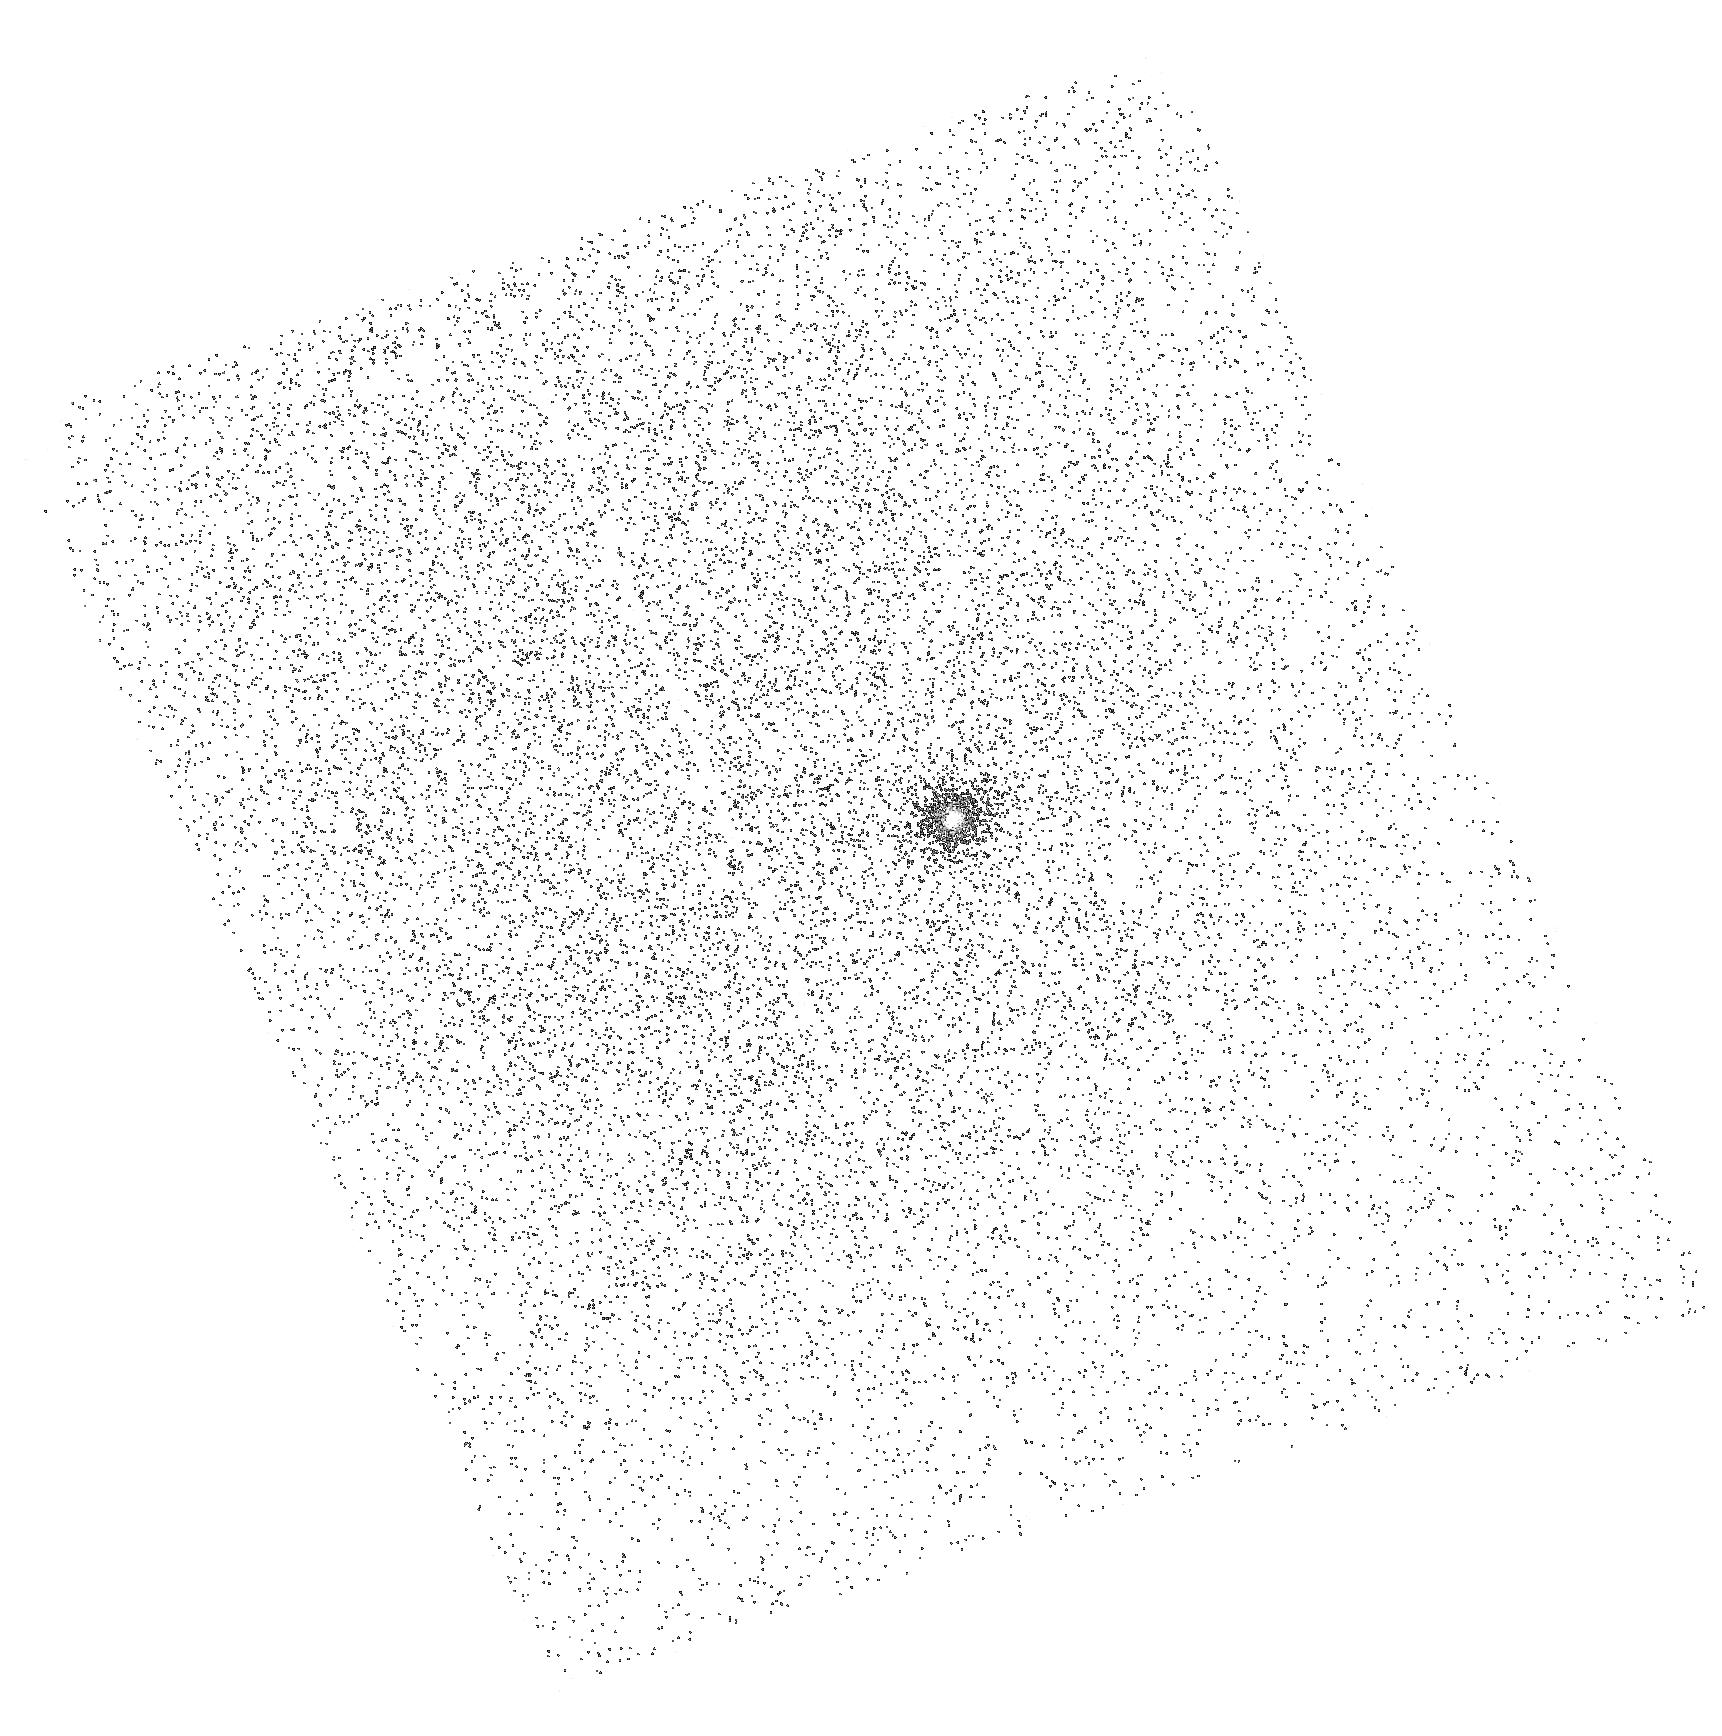
Target: T-8. Instrument: ACS/SBC. Filter: F140LP. Exposure: 4 min. Observation ID: hst_11145_03_acs_sbc_f140lp_ja1703

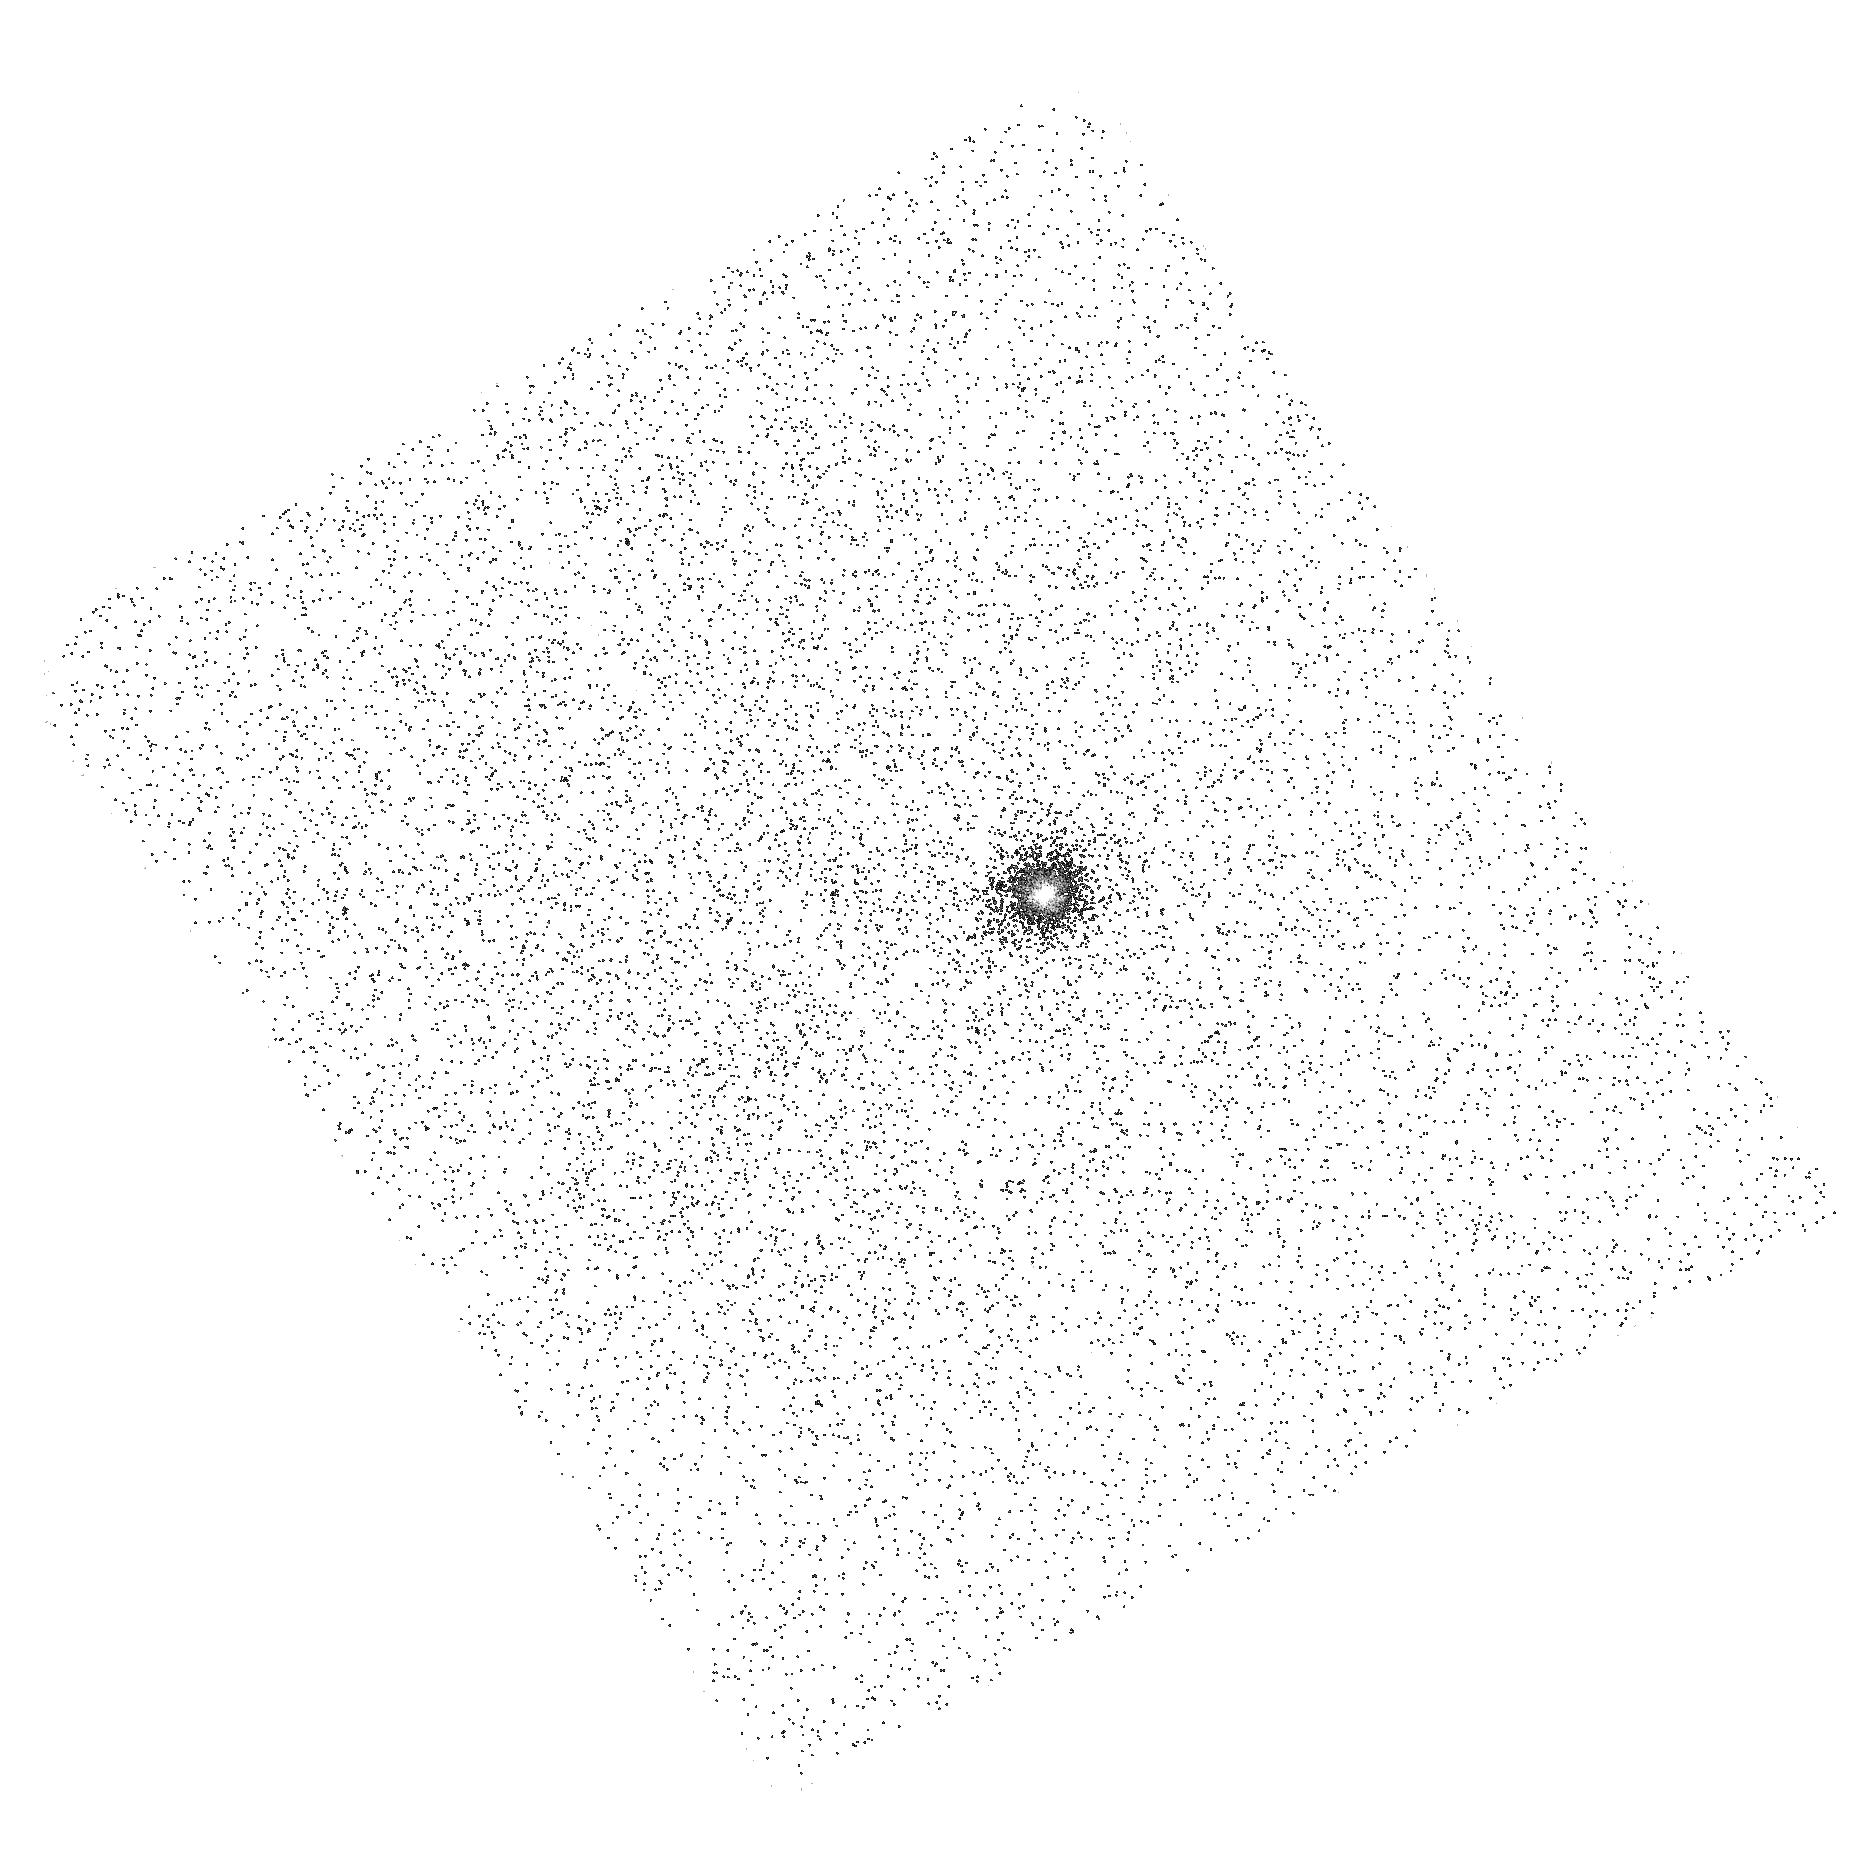
Target: T-56. Instrument: ACS/SBC. Filter: F140LP. Exposure: 4 min. Observation ID: hst_11145_12_acs_sbc_f140lp_ja1712

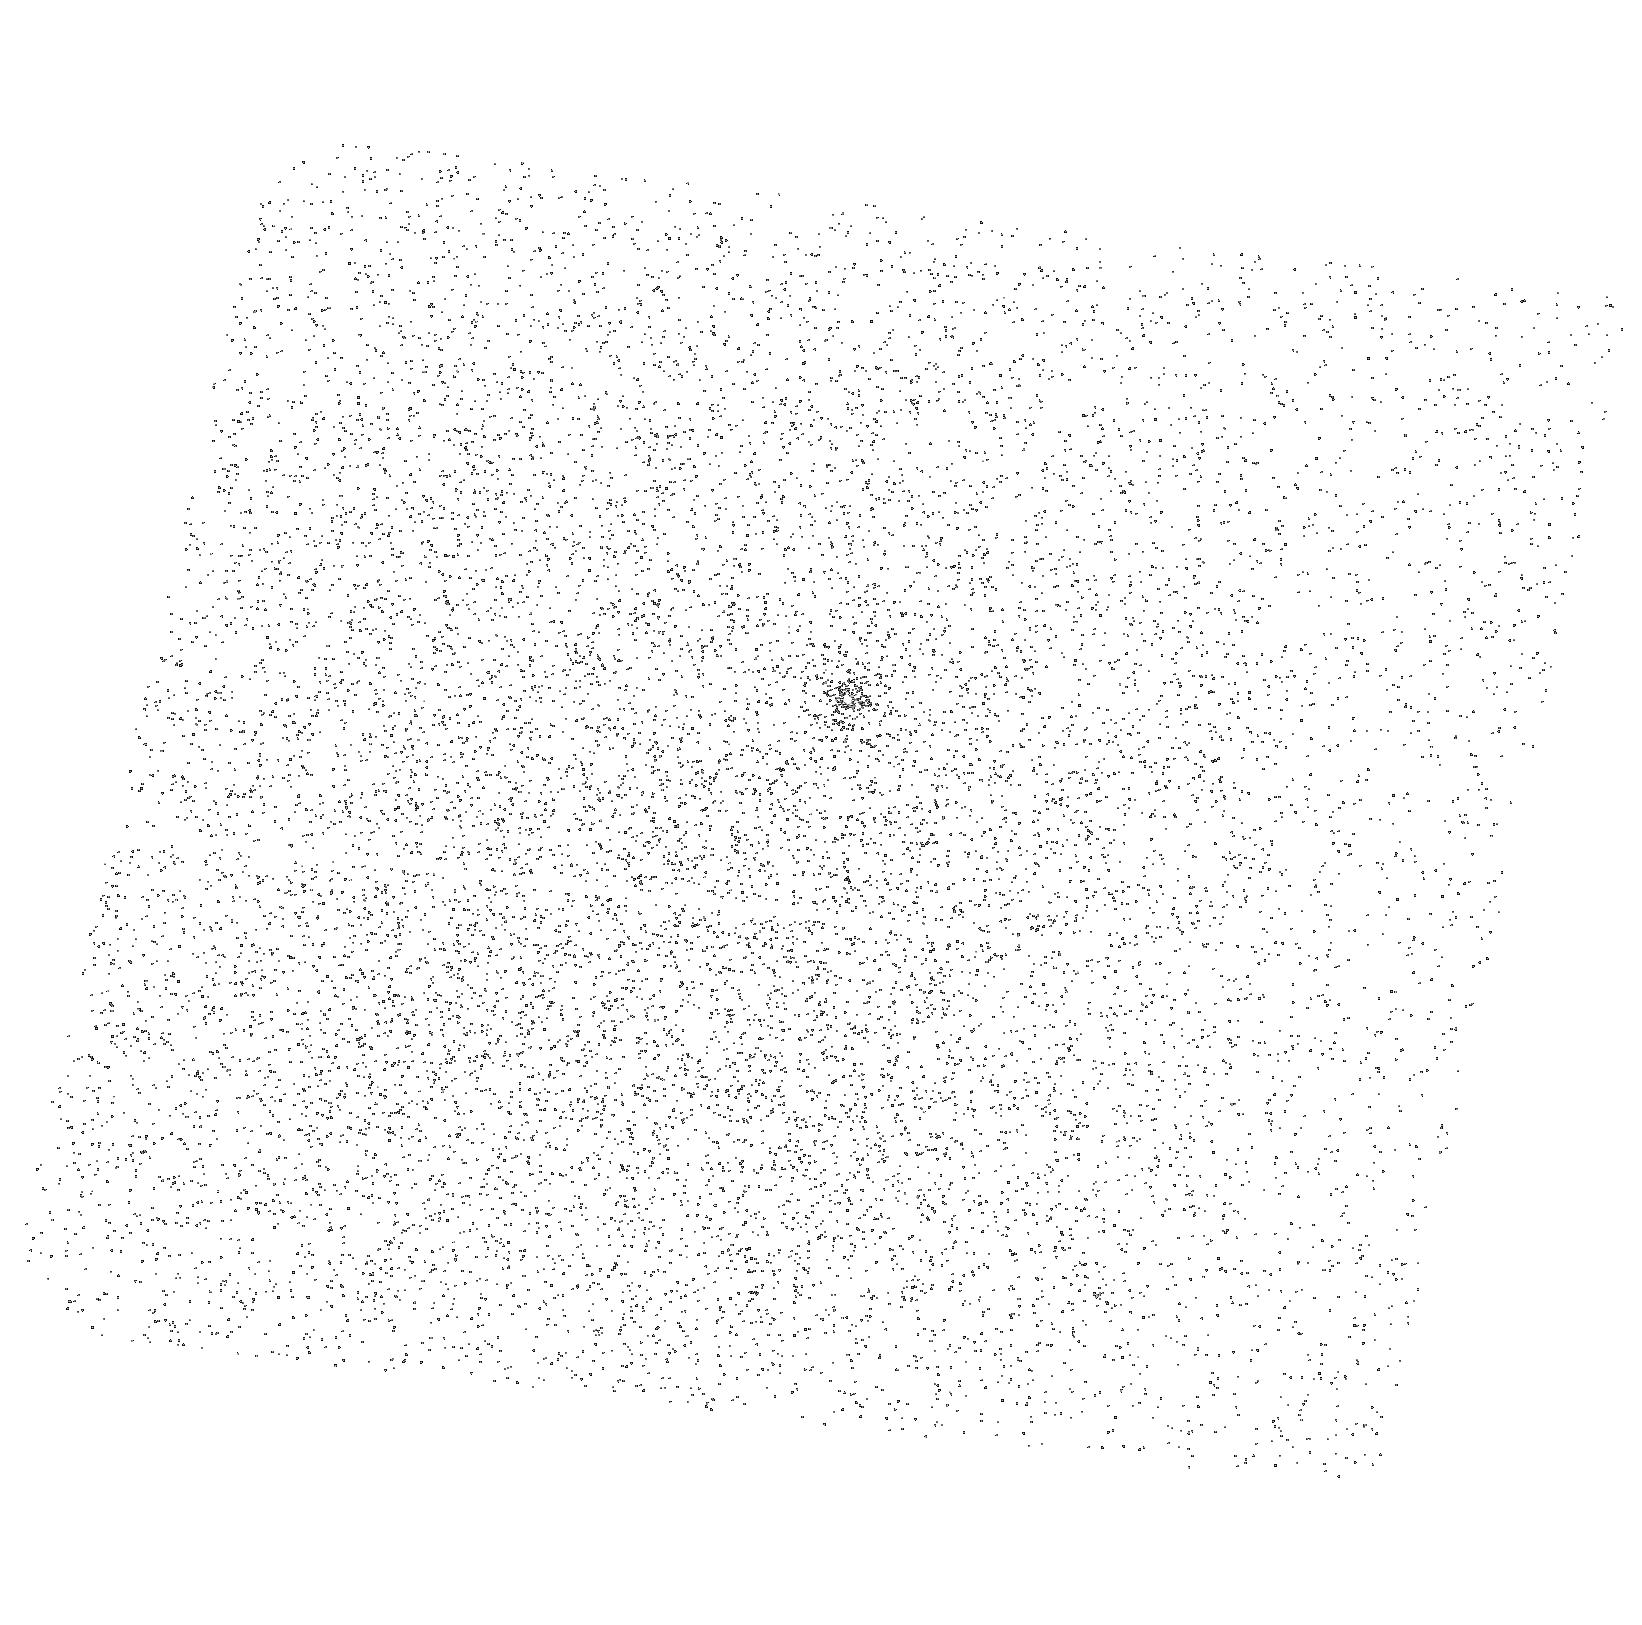
Target: T-54. Instrument: ACS/SBC. Filter: F140LP. Exposure: 4 min. Observation ID: hst_11145_02_acs_sbc_f140lp_ja1702

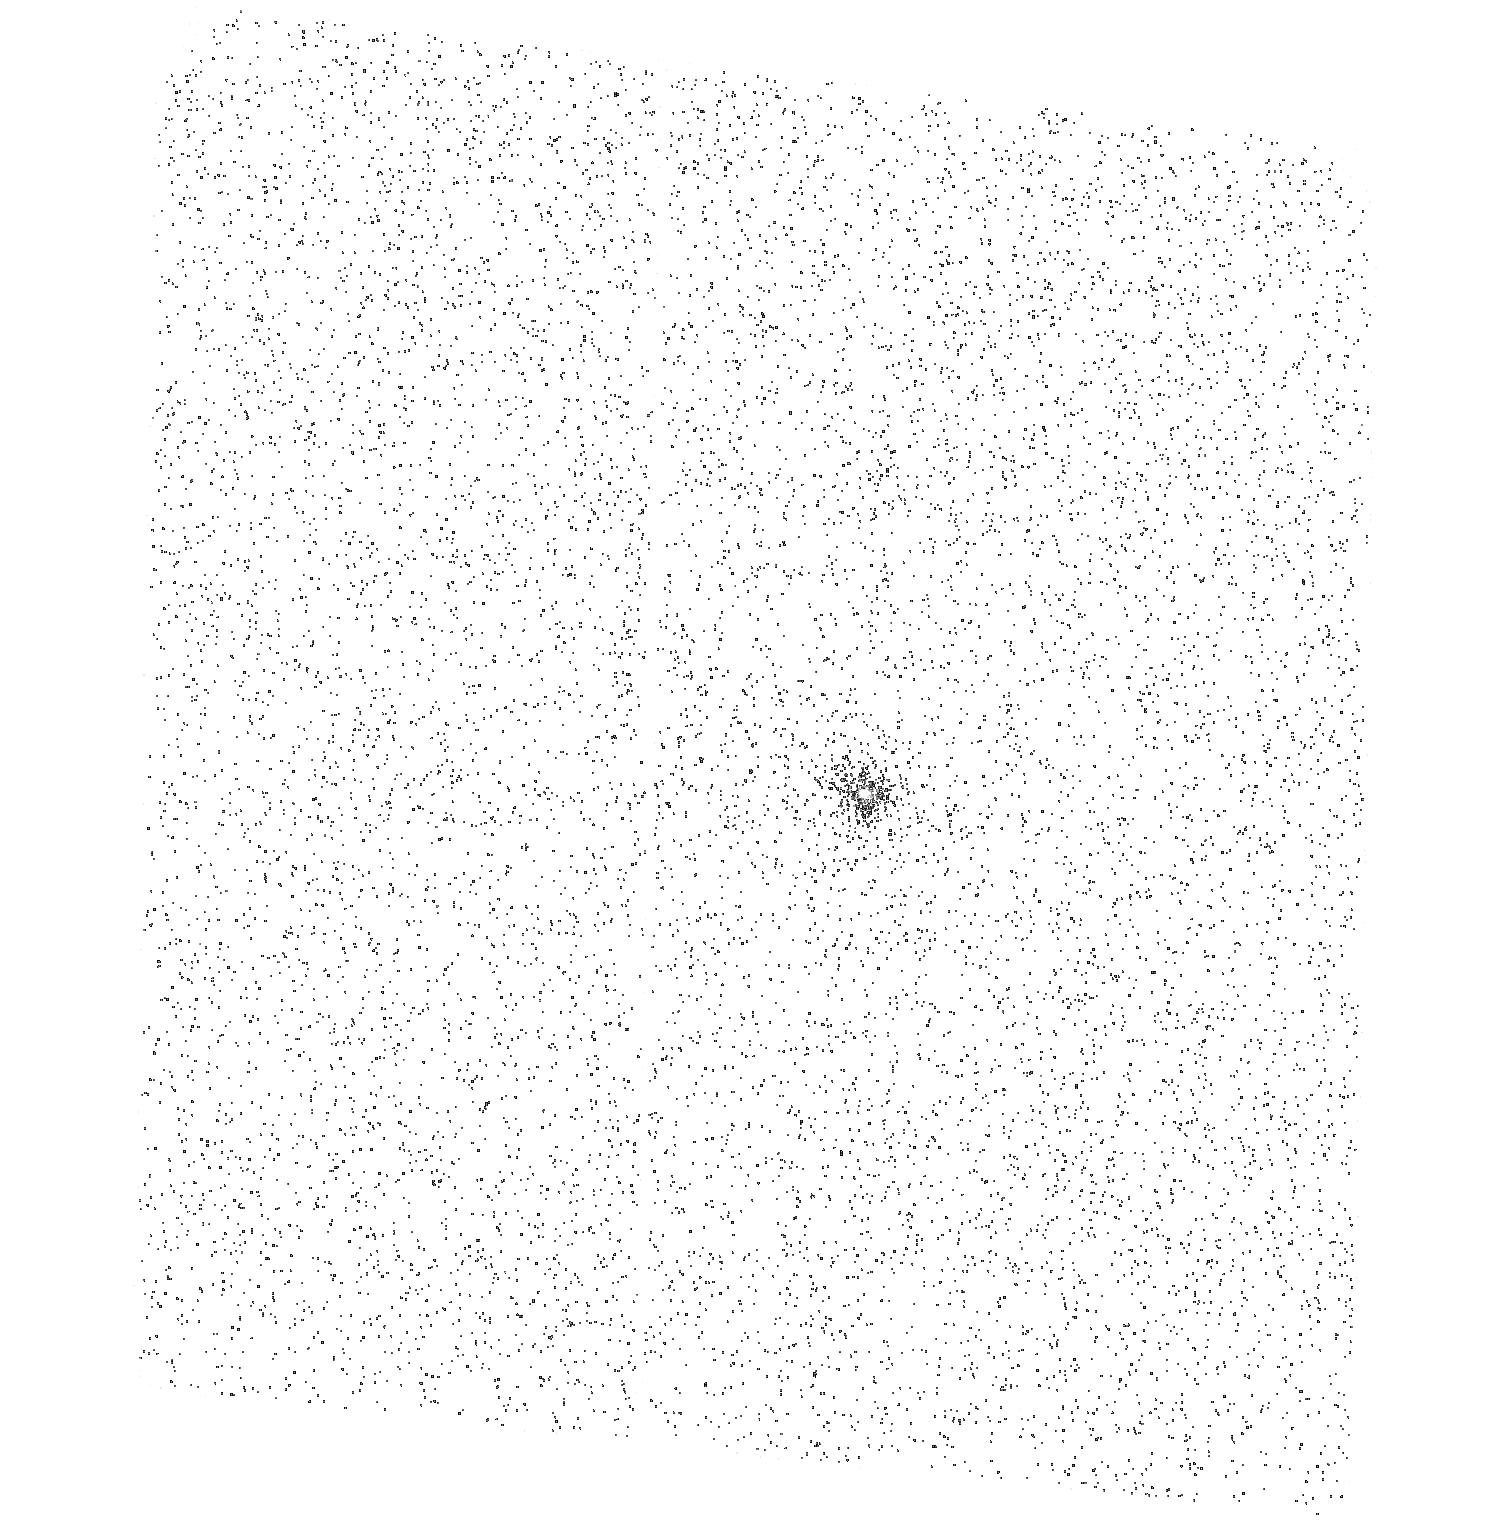
Target: V-BF-CHA. Instrument: ACS/SBC. Filter: F140LP. Exposure: 4 min. Observation ID: hst_11145_06_acs_sbc_f140lp_ja1706

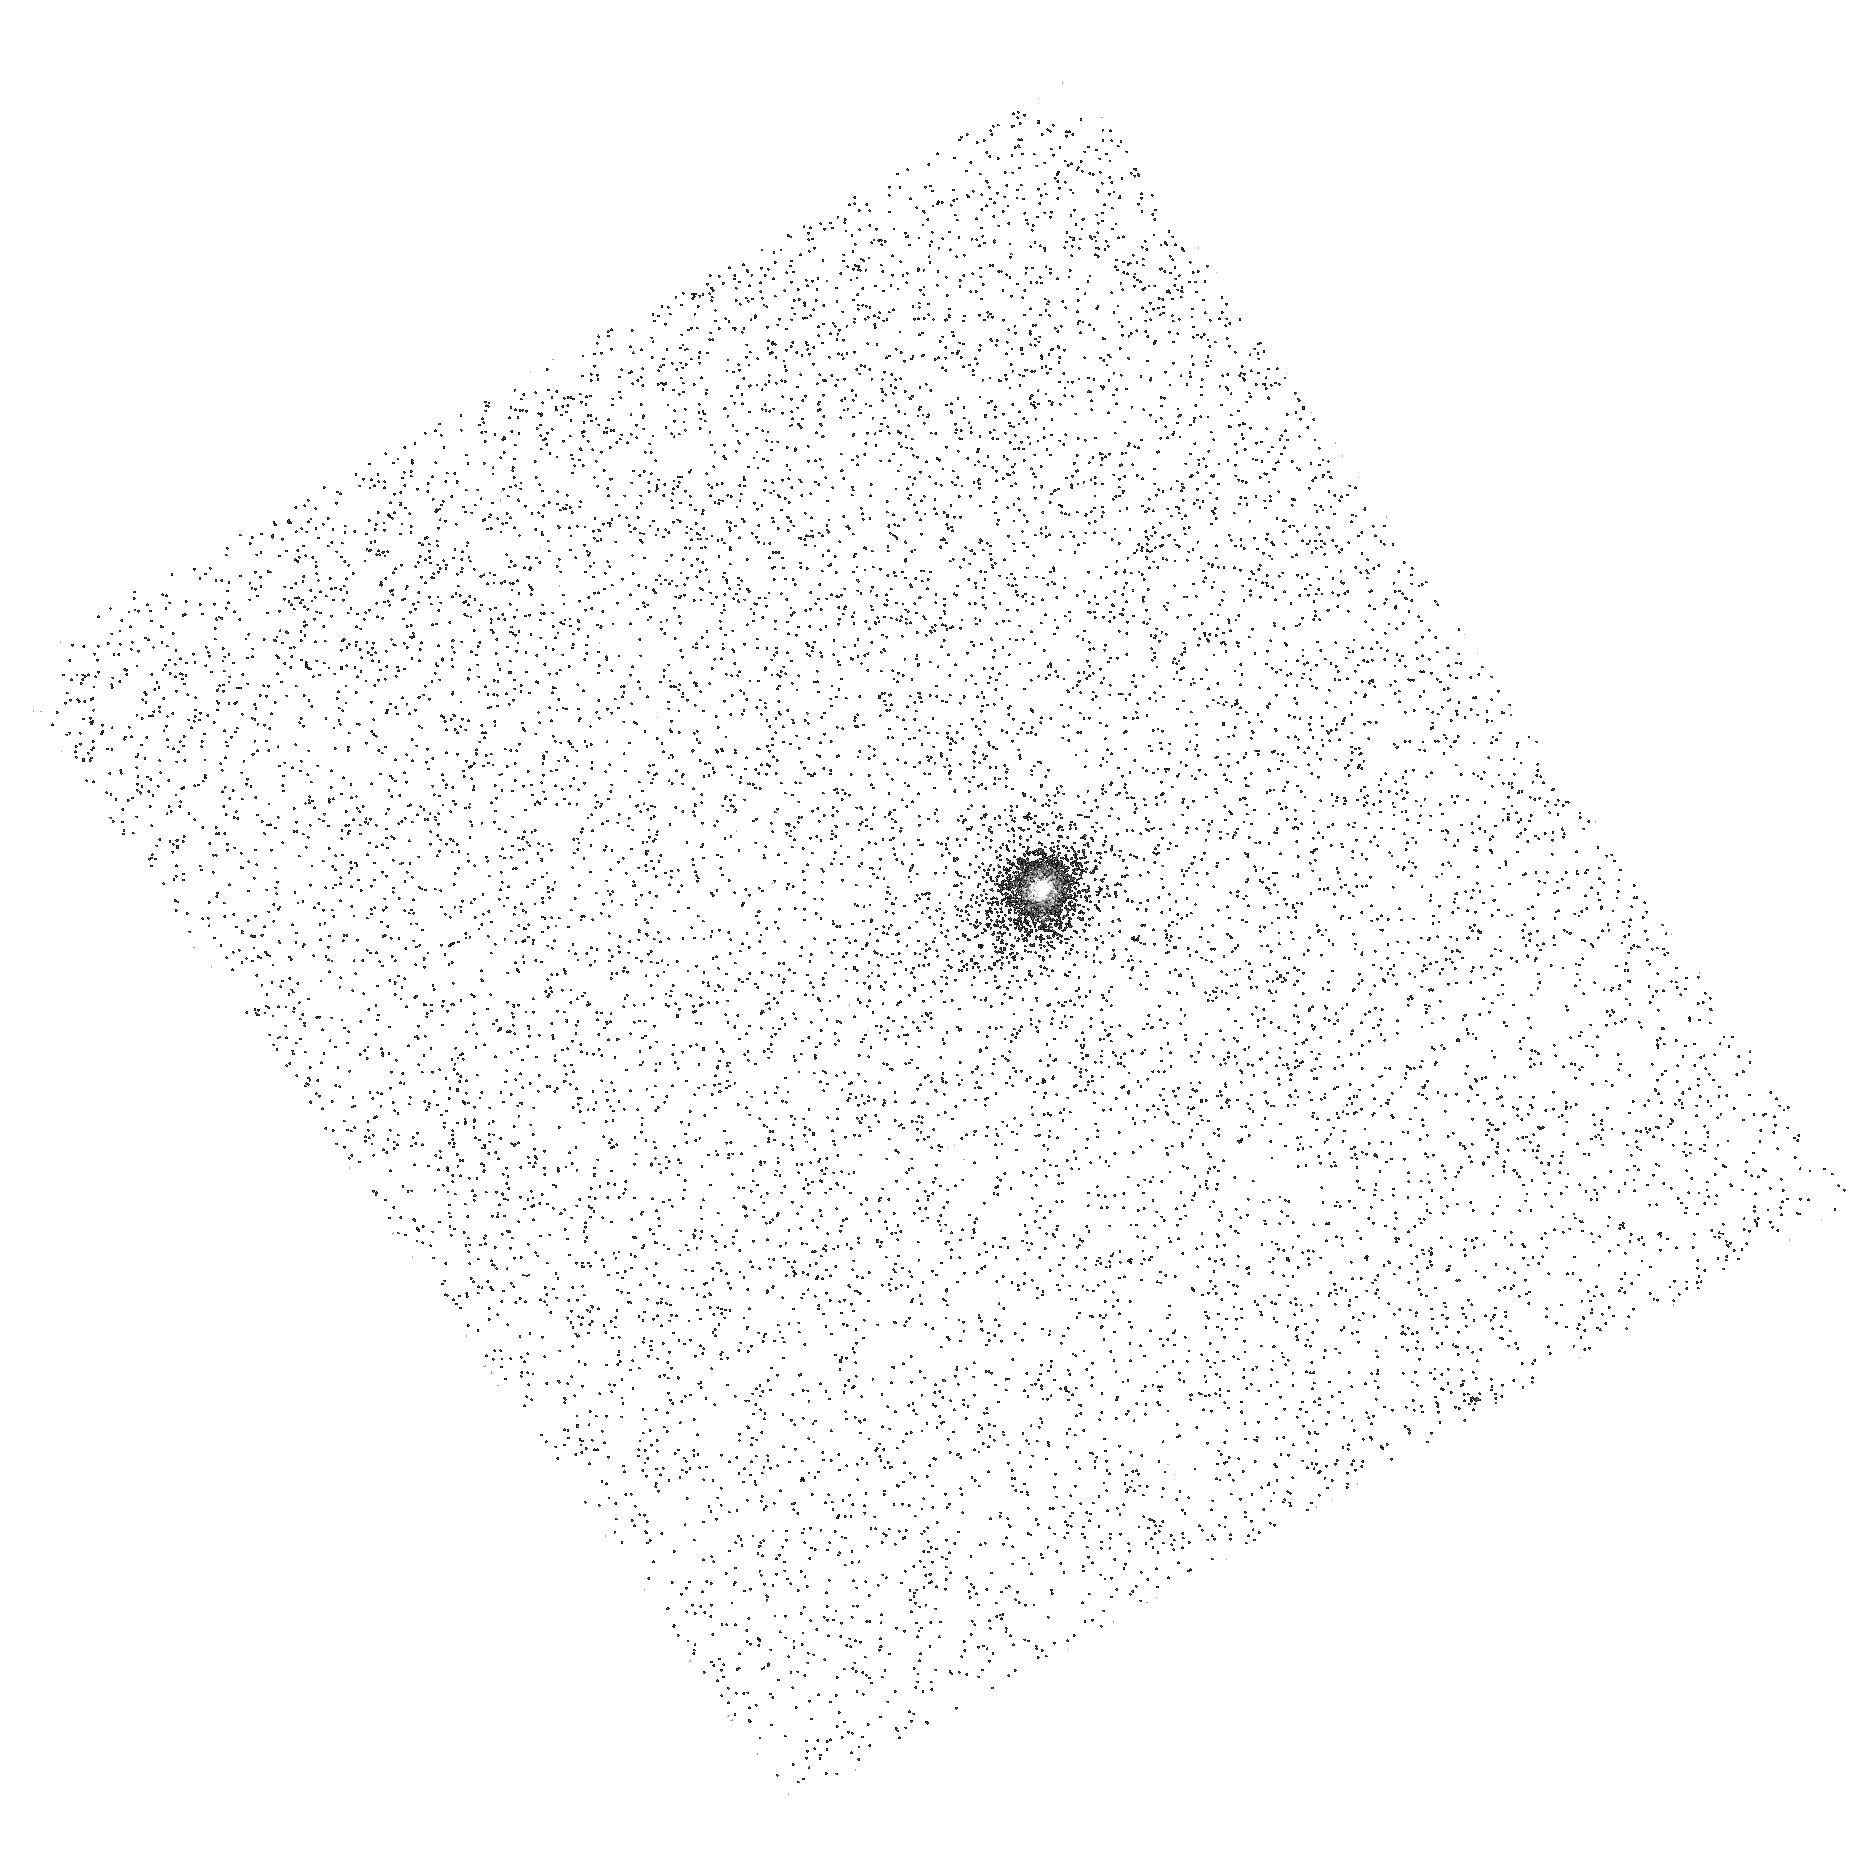
Target: T-31. Instrument: ACS/SBC. Filter: F140LP. Exposure: 4 min. Observation ID: hst_11145_09_acs_sbc_f140lp_ja1709

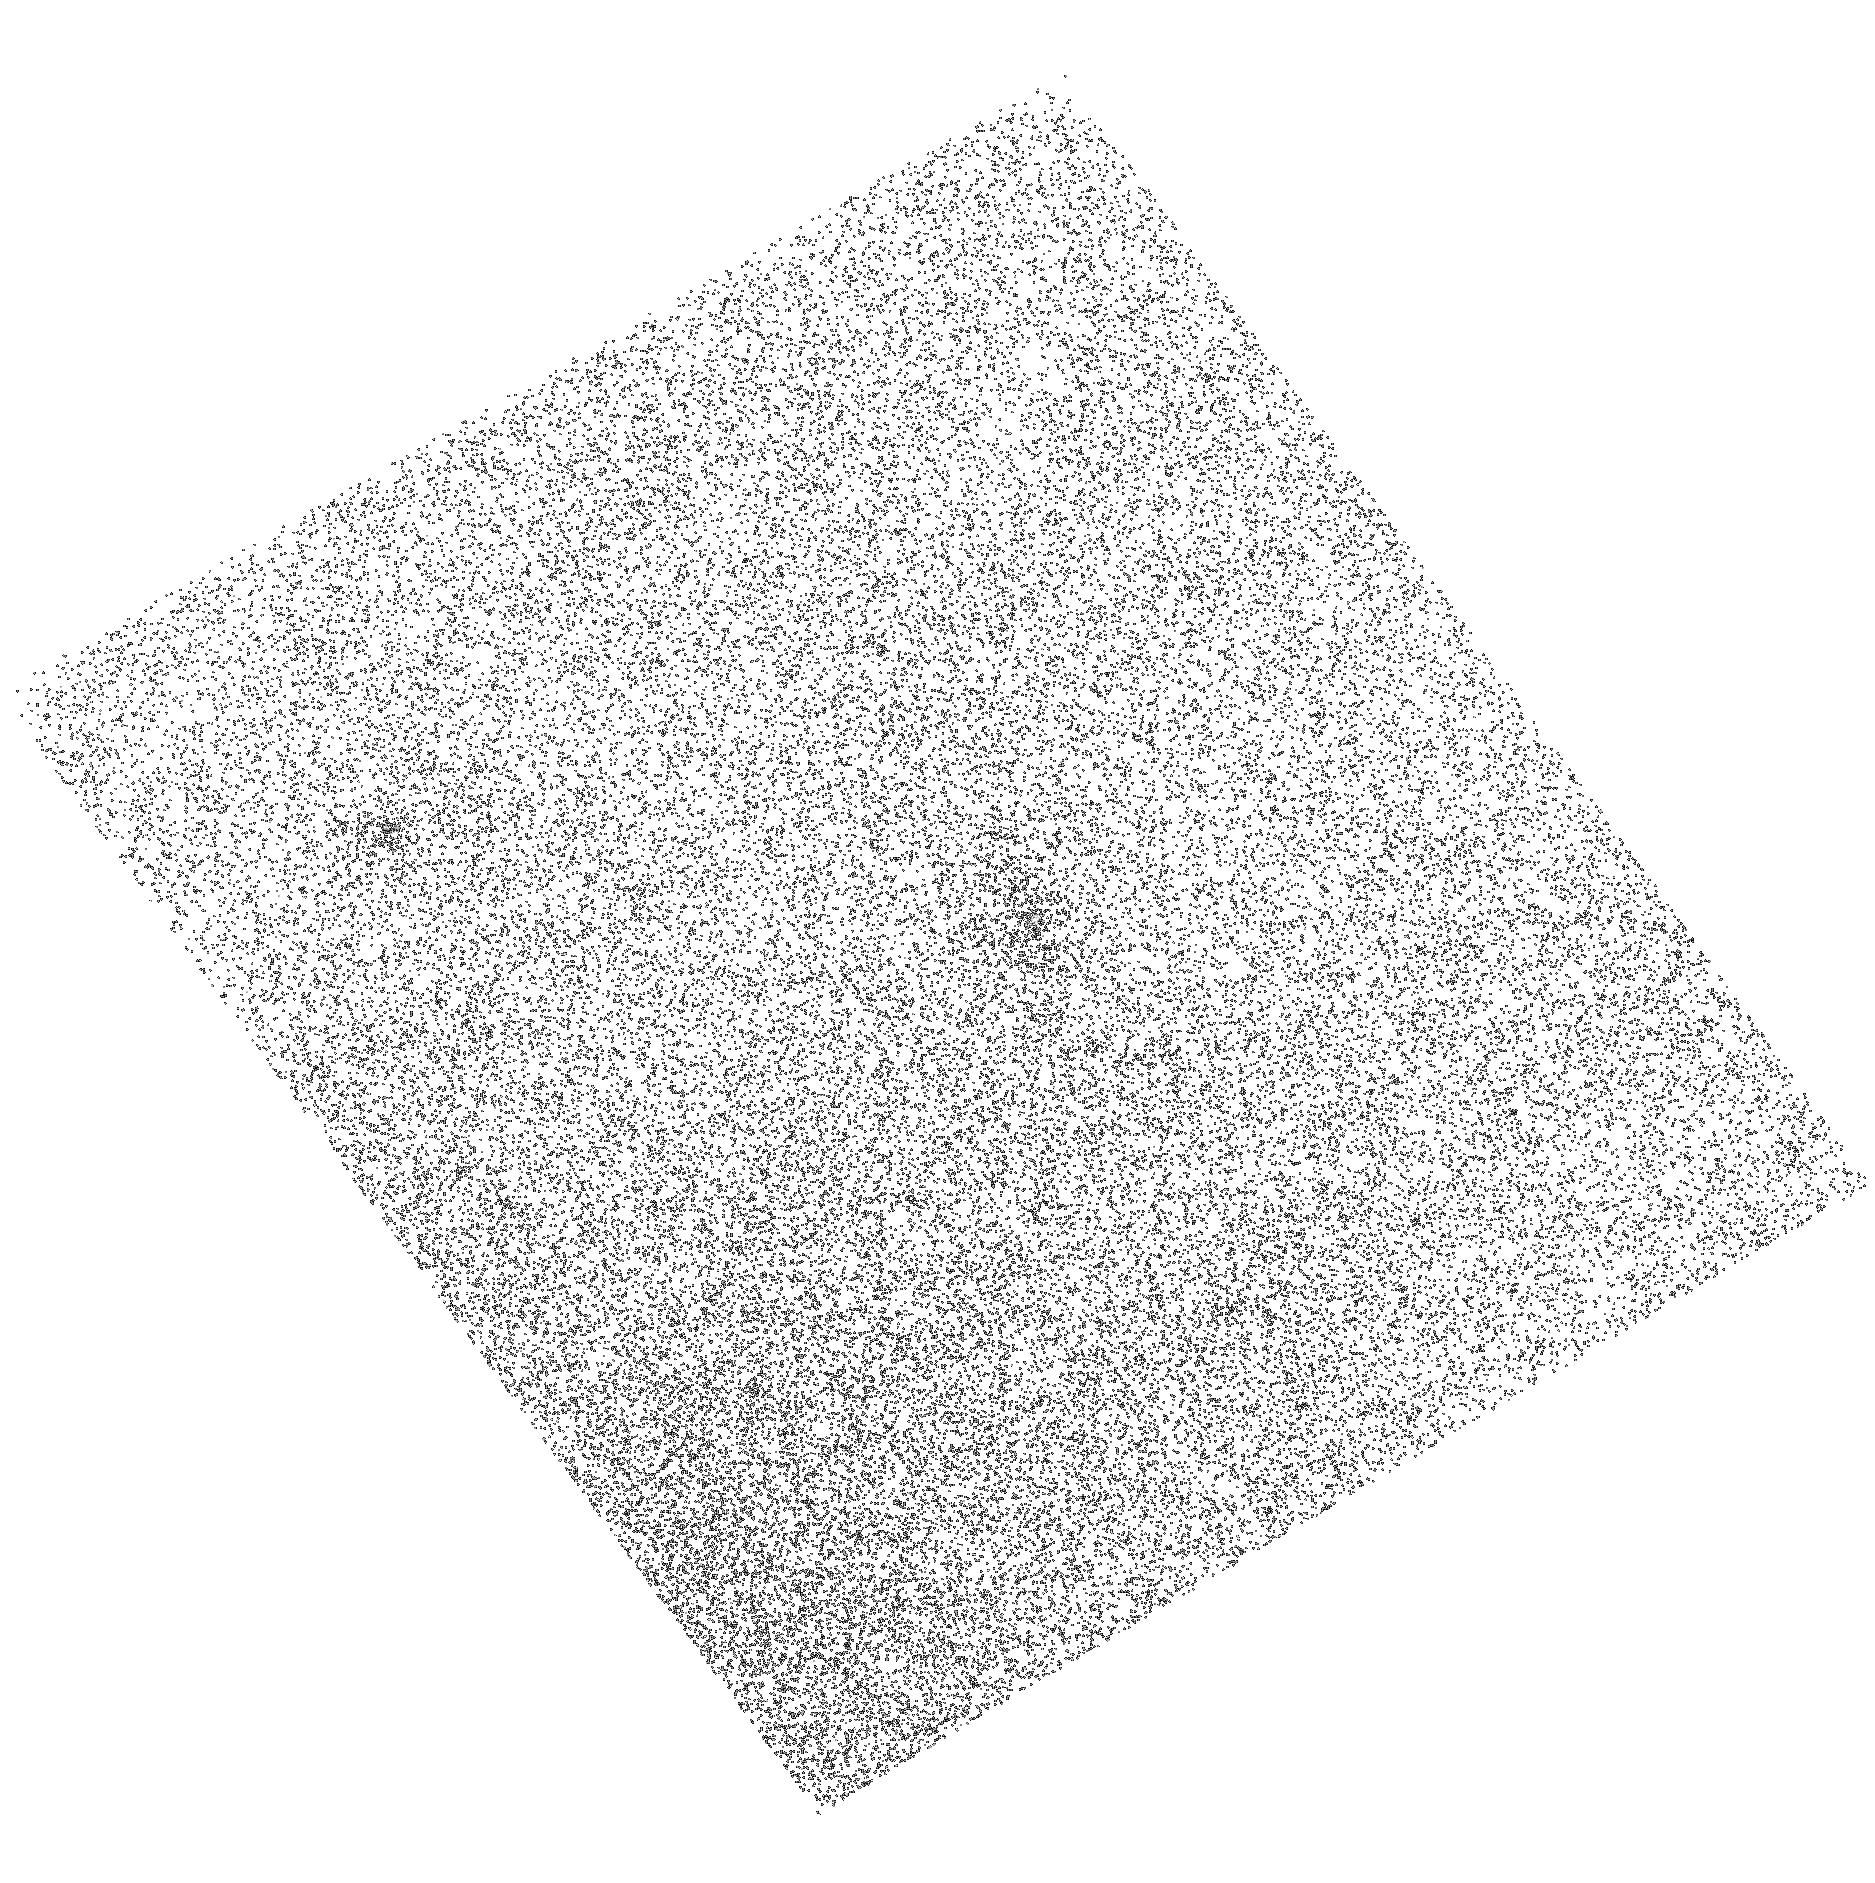
Target: T-29. Instrument: ACS/SBC. Filter: F140LP. Exposure: 6 min. Observation ID: hst_11145_10_acs_sbc_f140lp_ja1710

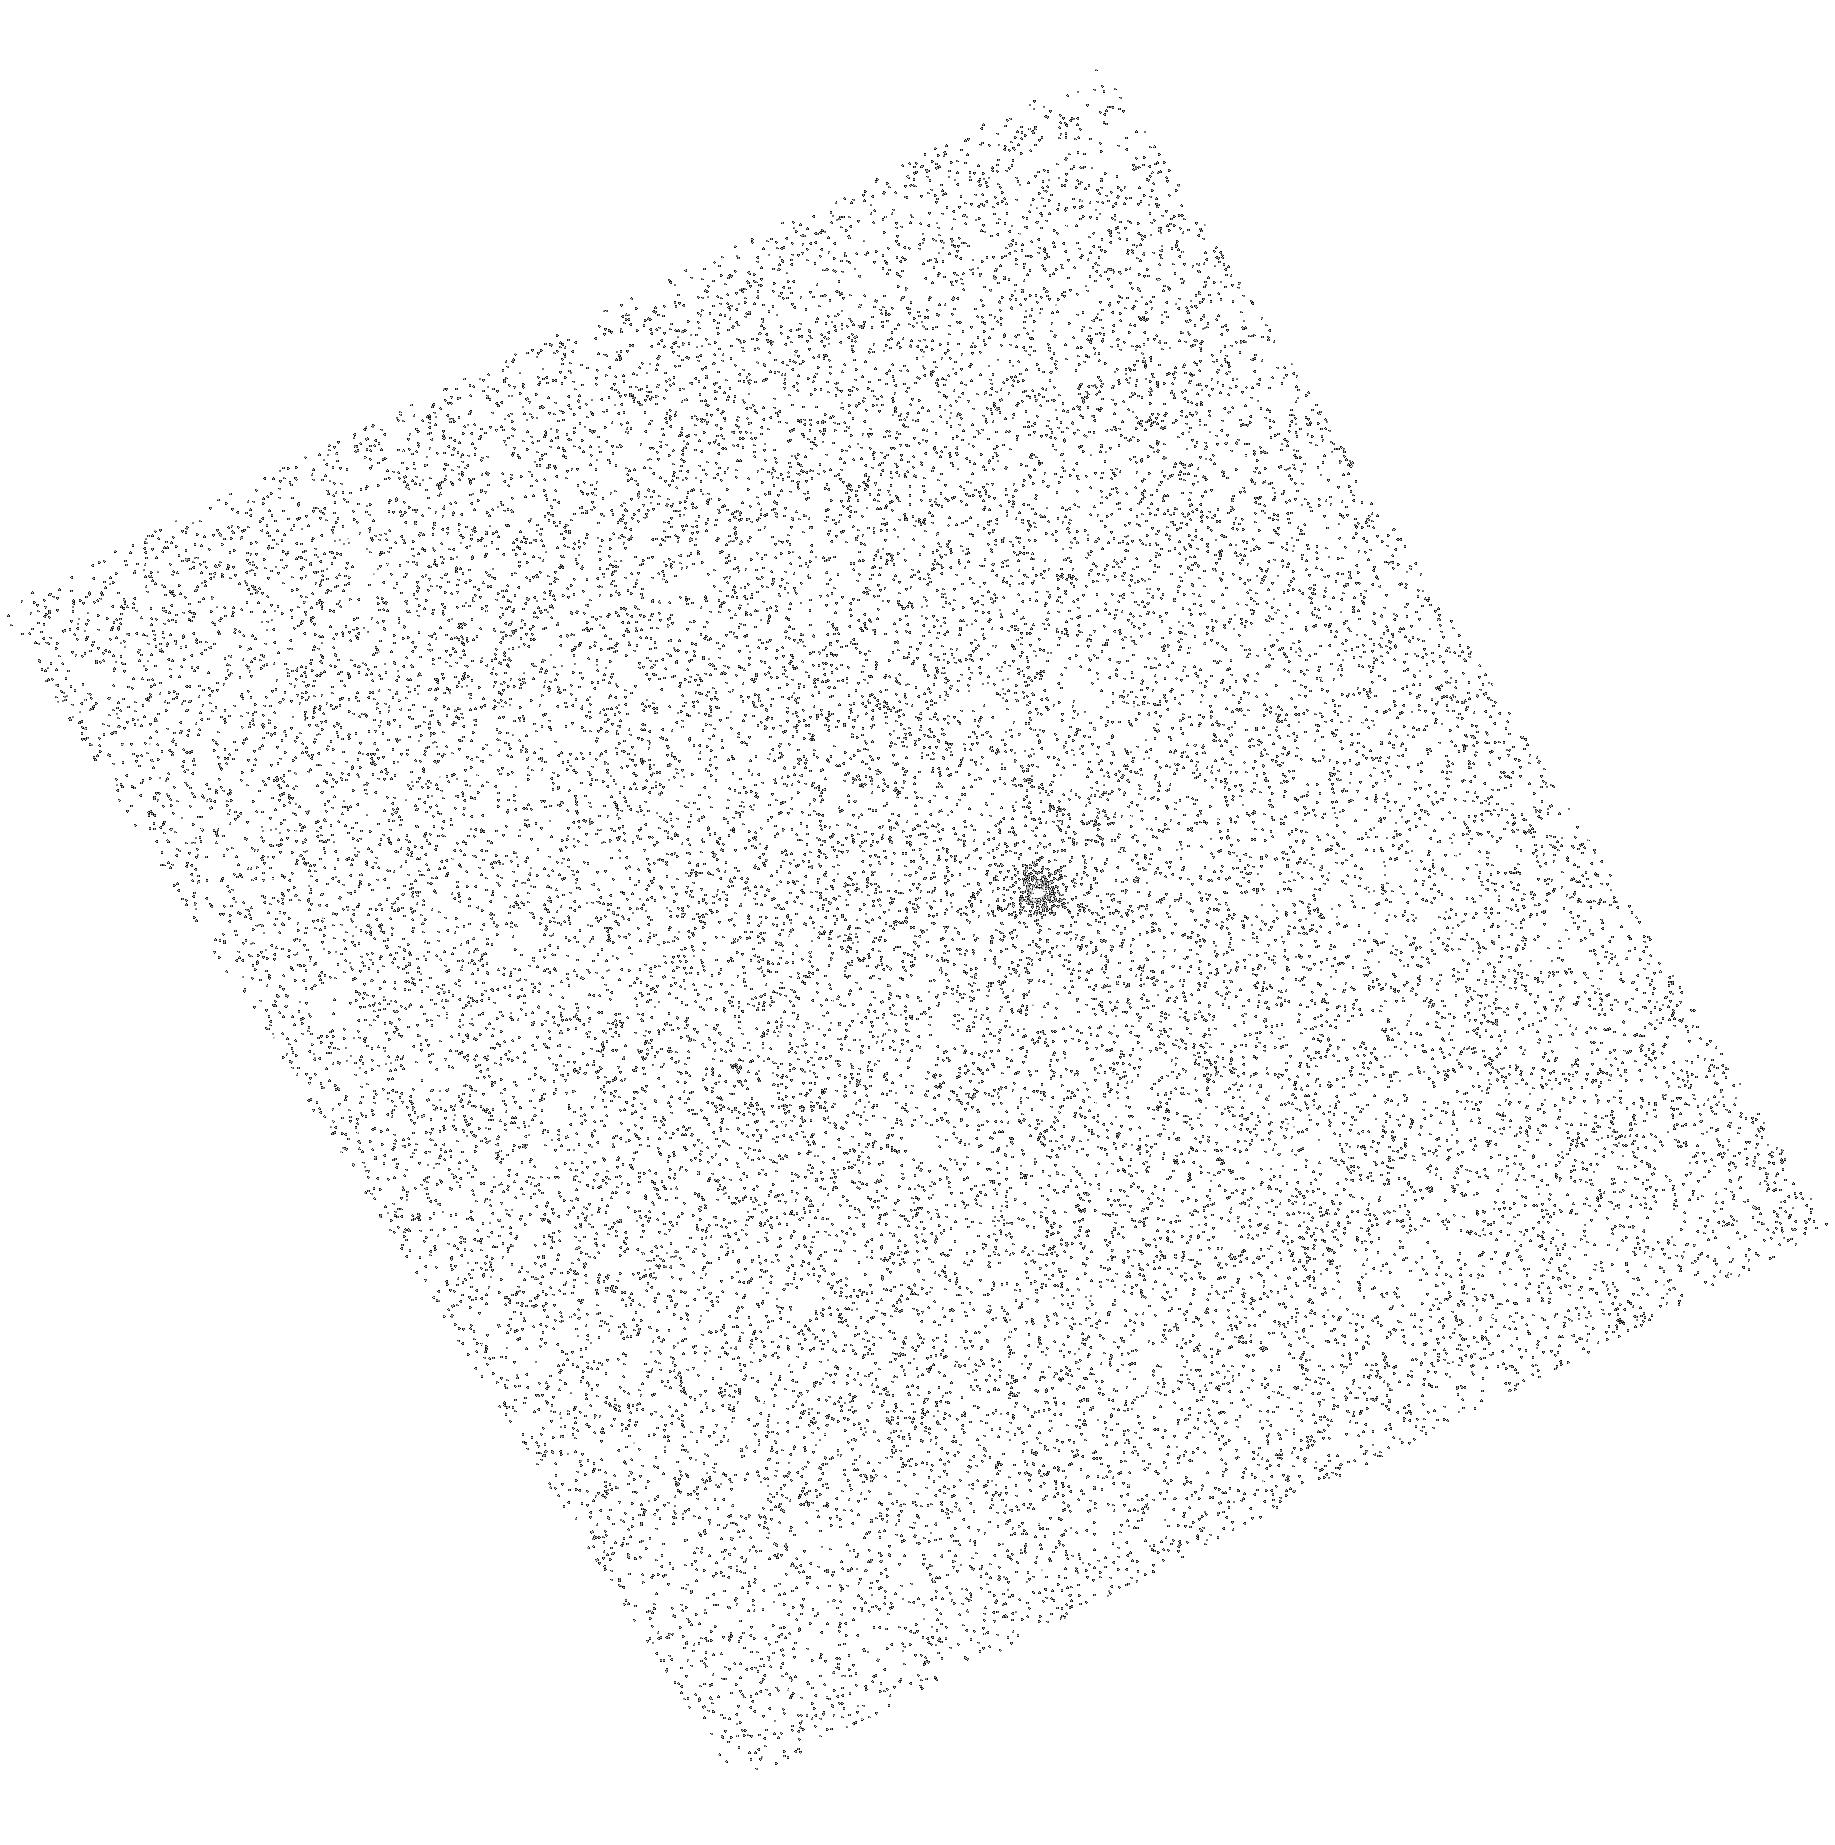
Target: T-25. Instrument: ACS/SBC. Filter: F140LP. Exposure: 6 min. Observation ID: hst_11145_01_acs_sbc_f140lp_ja1701

Probing the Planet Forming Region of T Tauri Stars in Chamaeleon (PI: Calvet, Nuria)

By studying the inner, planet-forming regions of circumstellar disks around low-mass pre-main sequence stars we can refine theories of giant planet formation and develop timescales for the evolution of disks and their planets. Spitzer infrared observations of T Tauri stars in the Chamaeleon star-forming region have given us an unprecedented look at dust evolution in young objects. However, despite this ground breaking progress in studying the dust in young disks, the gas properties of the inner disk remain essentially unknown. Using ACS on HST, we propose to measure the H_2 emission originating in the innermost disk regions of classical T Tauri stars in different stages of evolution with the objective of revealing the timescales of gas dissipation and its relationship to dust evolution. This proposal is part of a comprehensive effort with approved programs on Spitzer, Gemini, and Magellan that aim to characterize the state of gas and dust in disks where planets may already have formed.